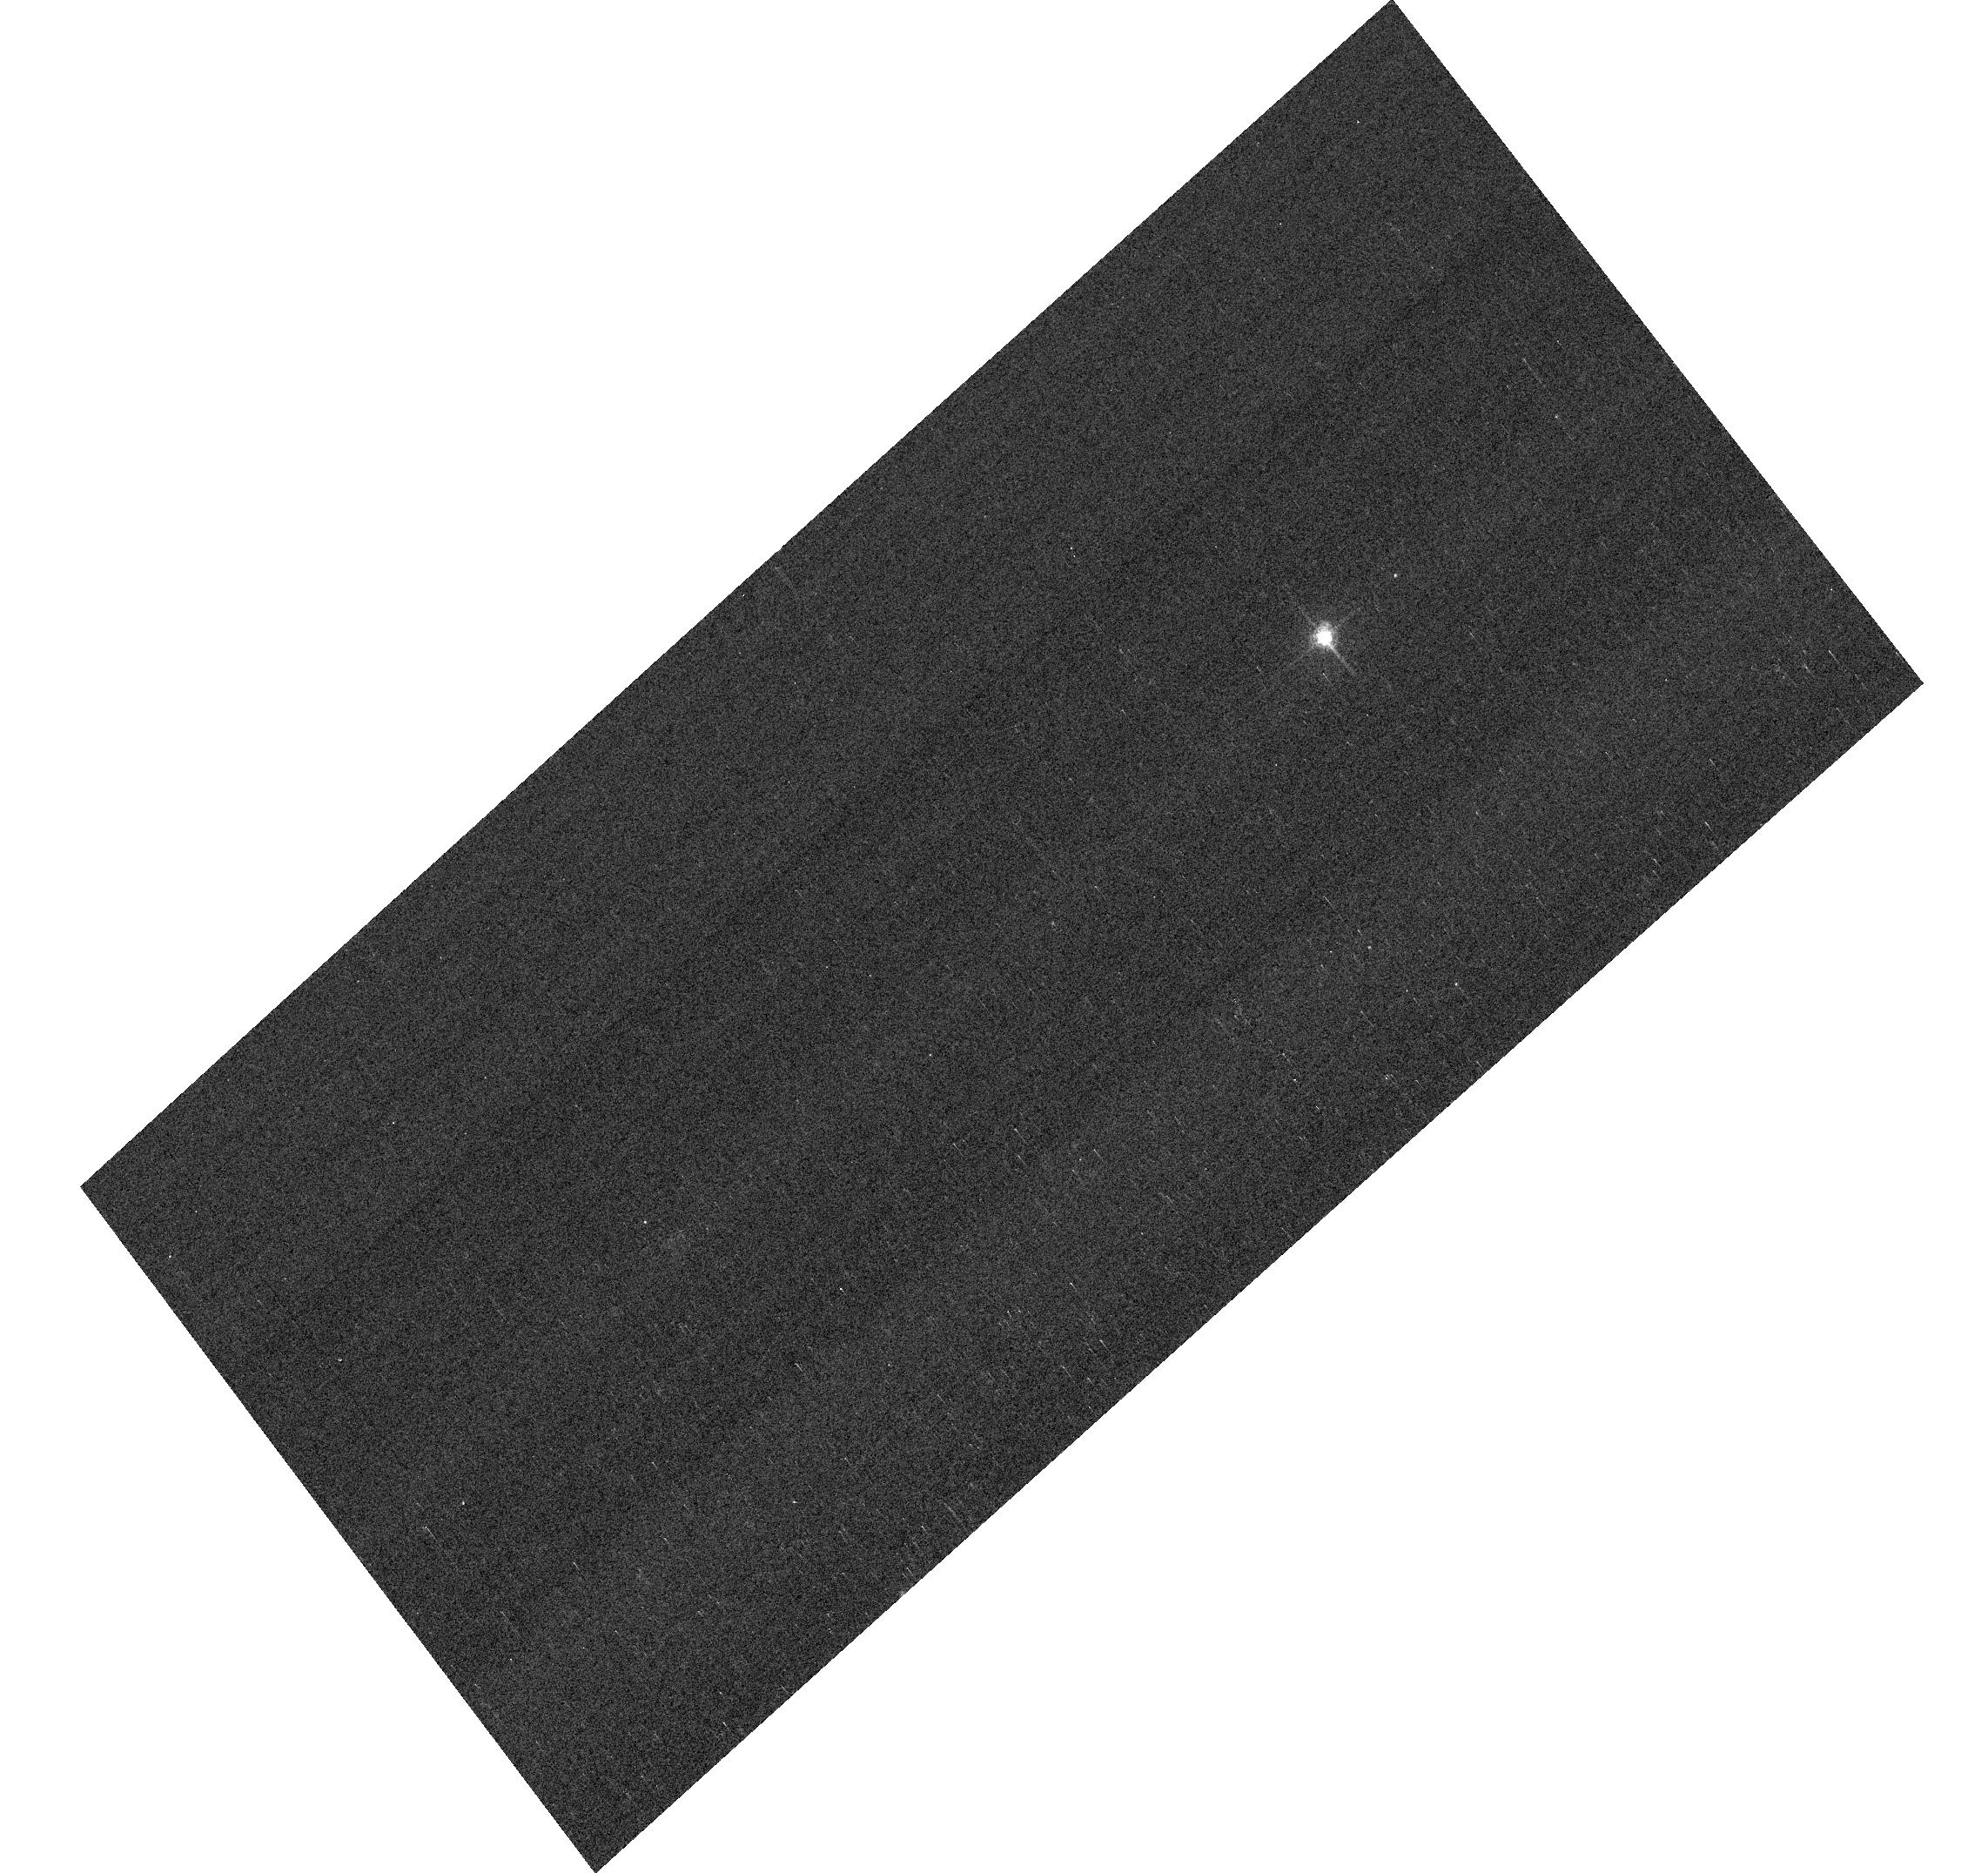
Target: GRW+70D5824
Instrument: ACS/WFC
Filter: F658N
Exposure: 2 min
Observation ID: hst_15767_04_acs_wfc_f658n_jdzn04

ACS Photometric Calibration (PI: Bohlin, Ralph C.)

Monitor the change in sensitivity over time with visits to the WD standard stars, GD71, GD153, G191B2B, and GRW+70 5824. Verify and refine the WFC photometric calibrations and repeatability measures. Single bright stars with photon statistical noise of ~0.2% are a more precise and straightforward approach to measuring sensitivity changes than with the multitude of stars in 47 Tuc. This program has executed annually since Cycle 19.